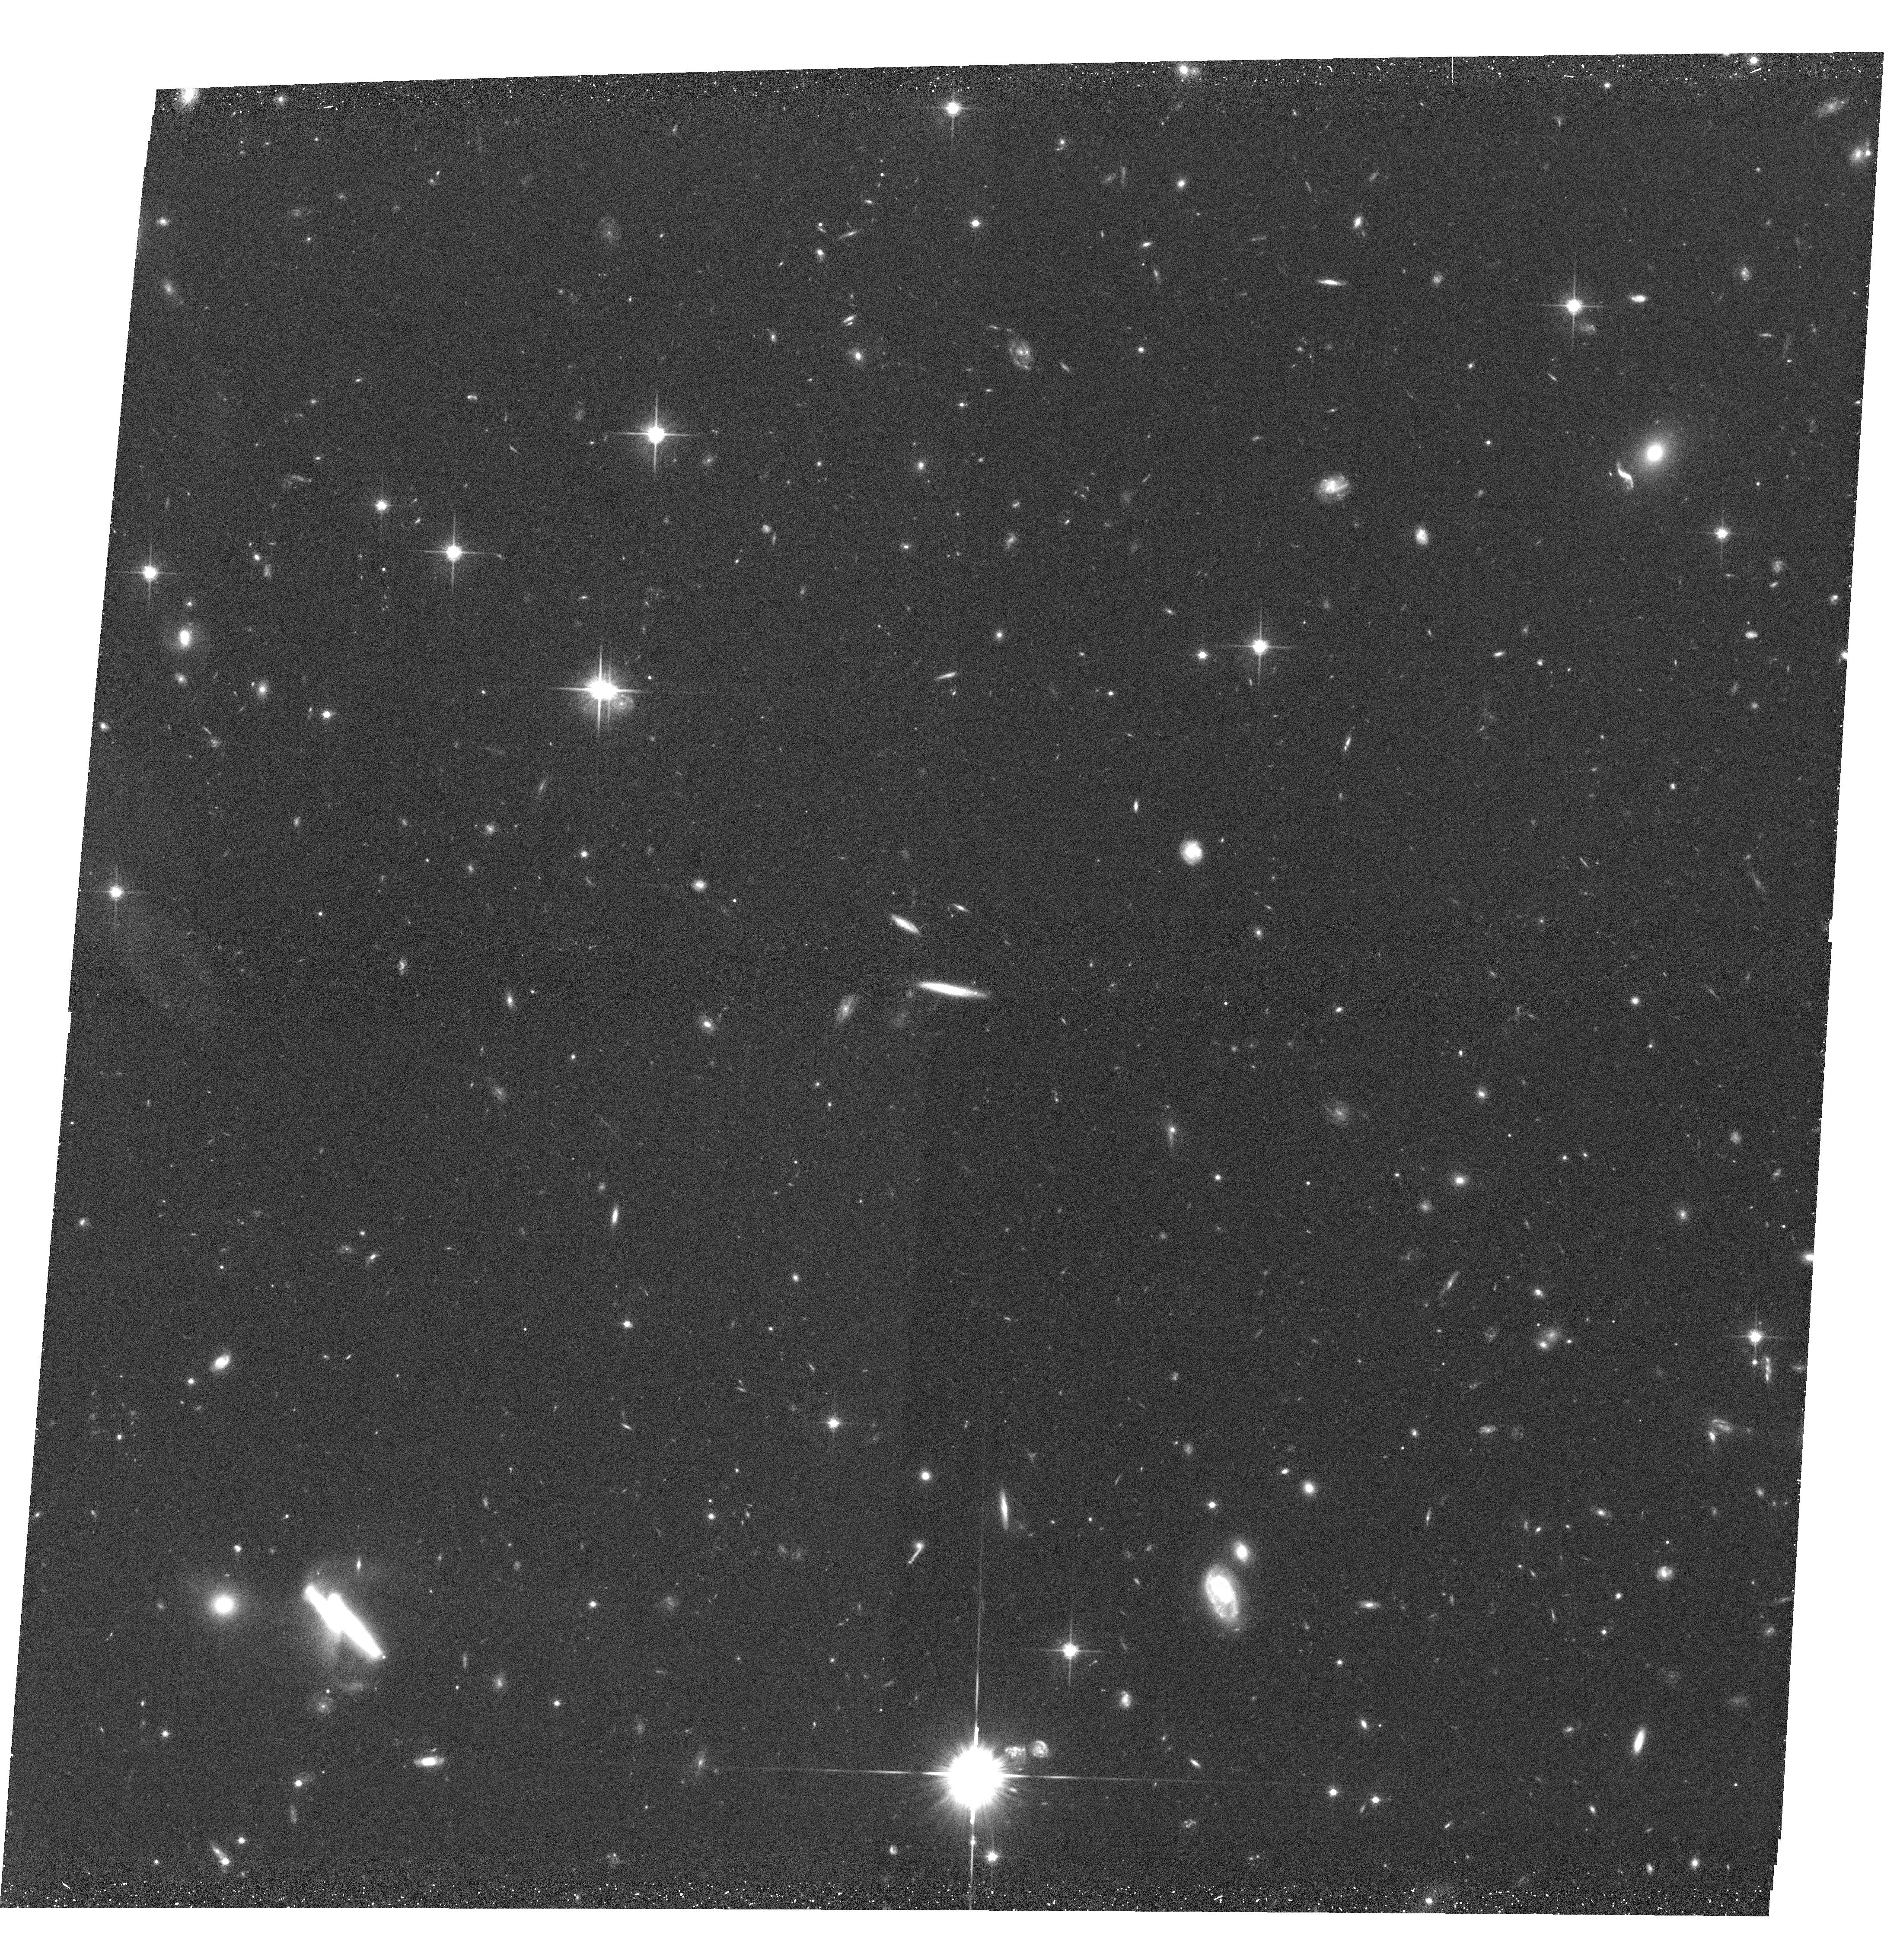
Target: SC1604+4318-POS14. Instrument: ACS/WFC. Filter: F814W. Exposure: 33 min. Observation ID: hst_11003_14_acs_wfc_f814w_j9sw14

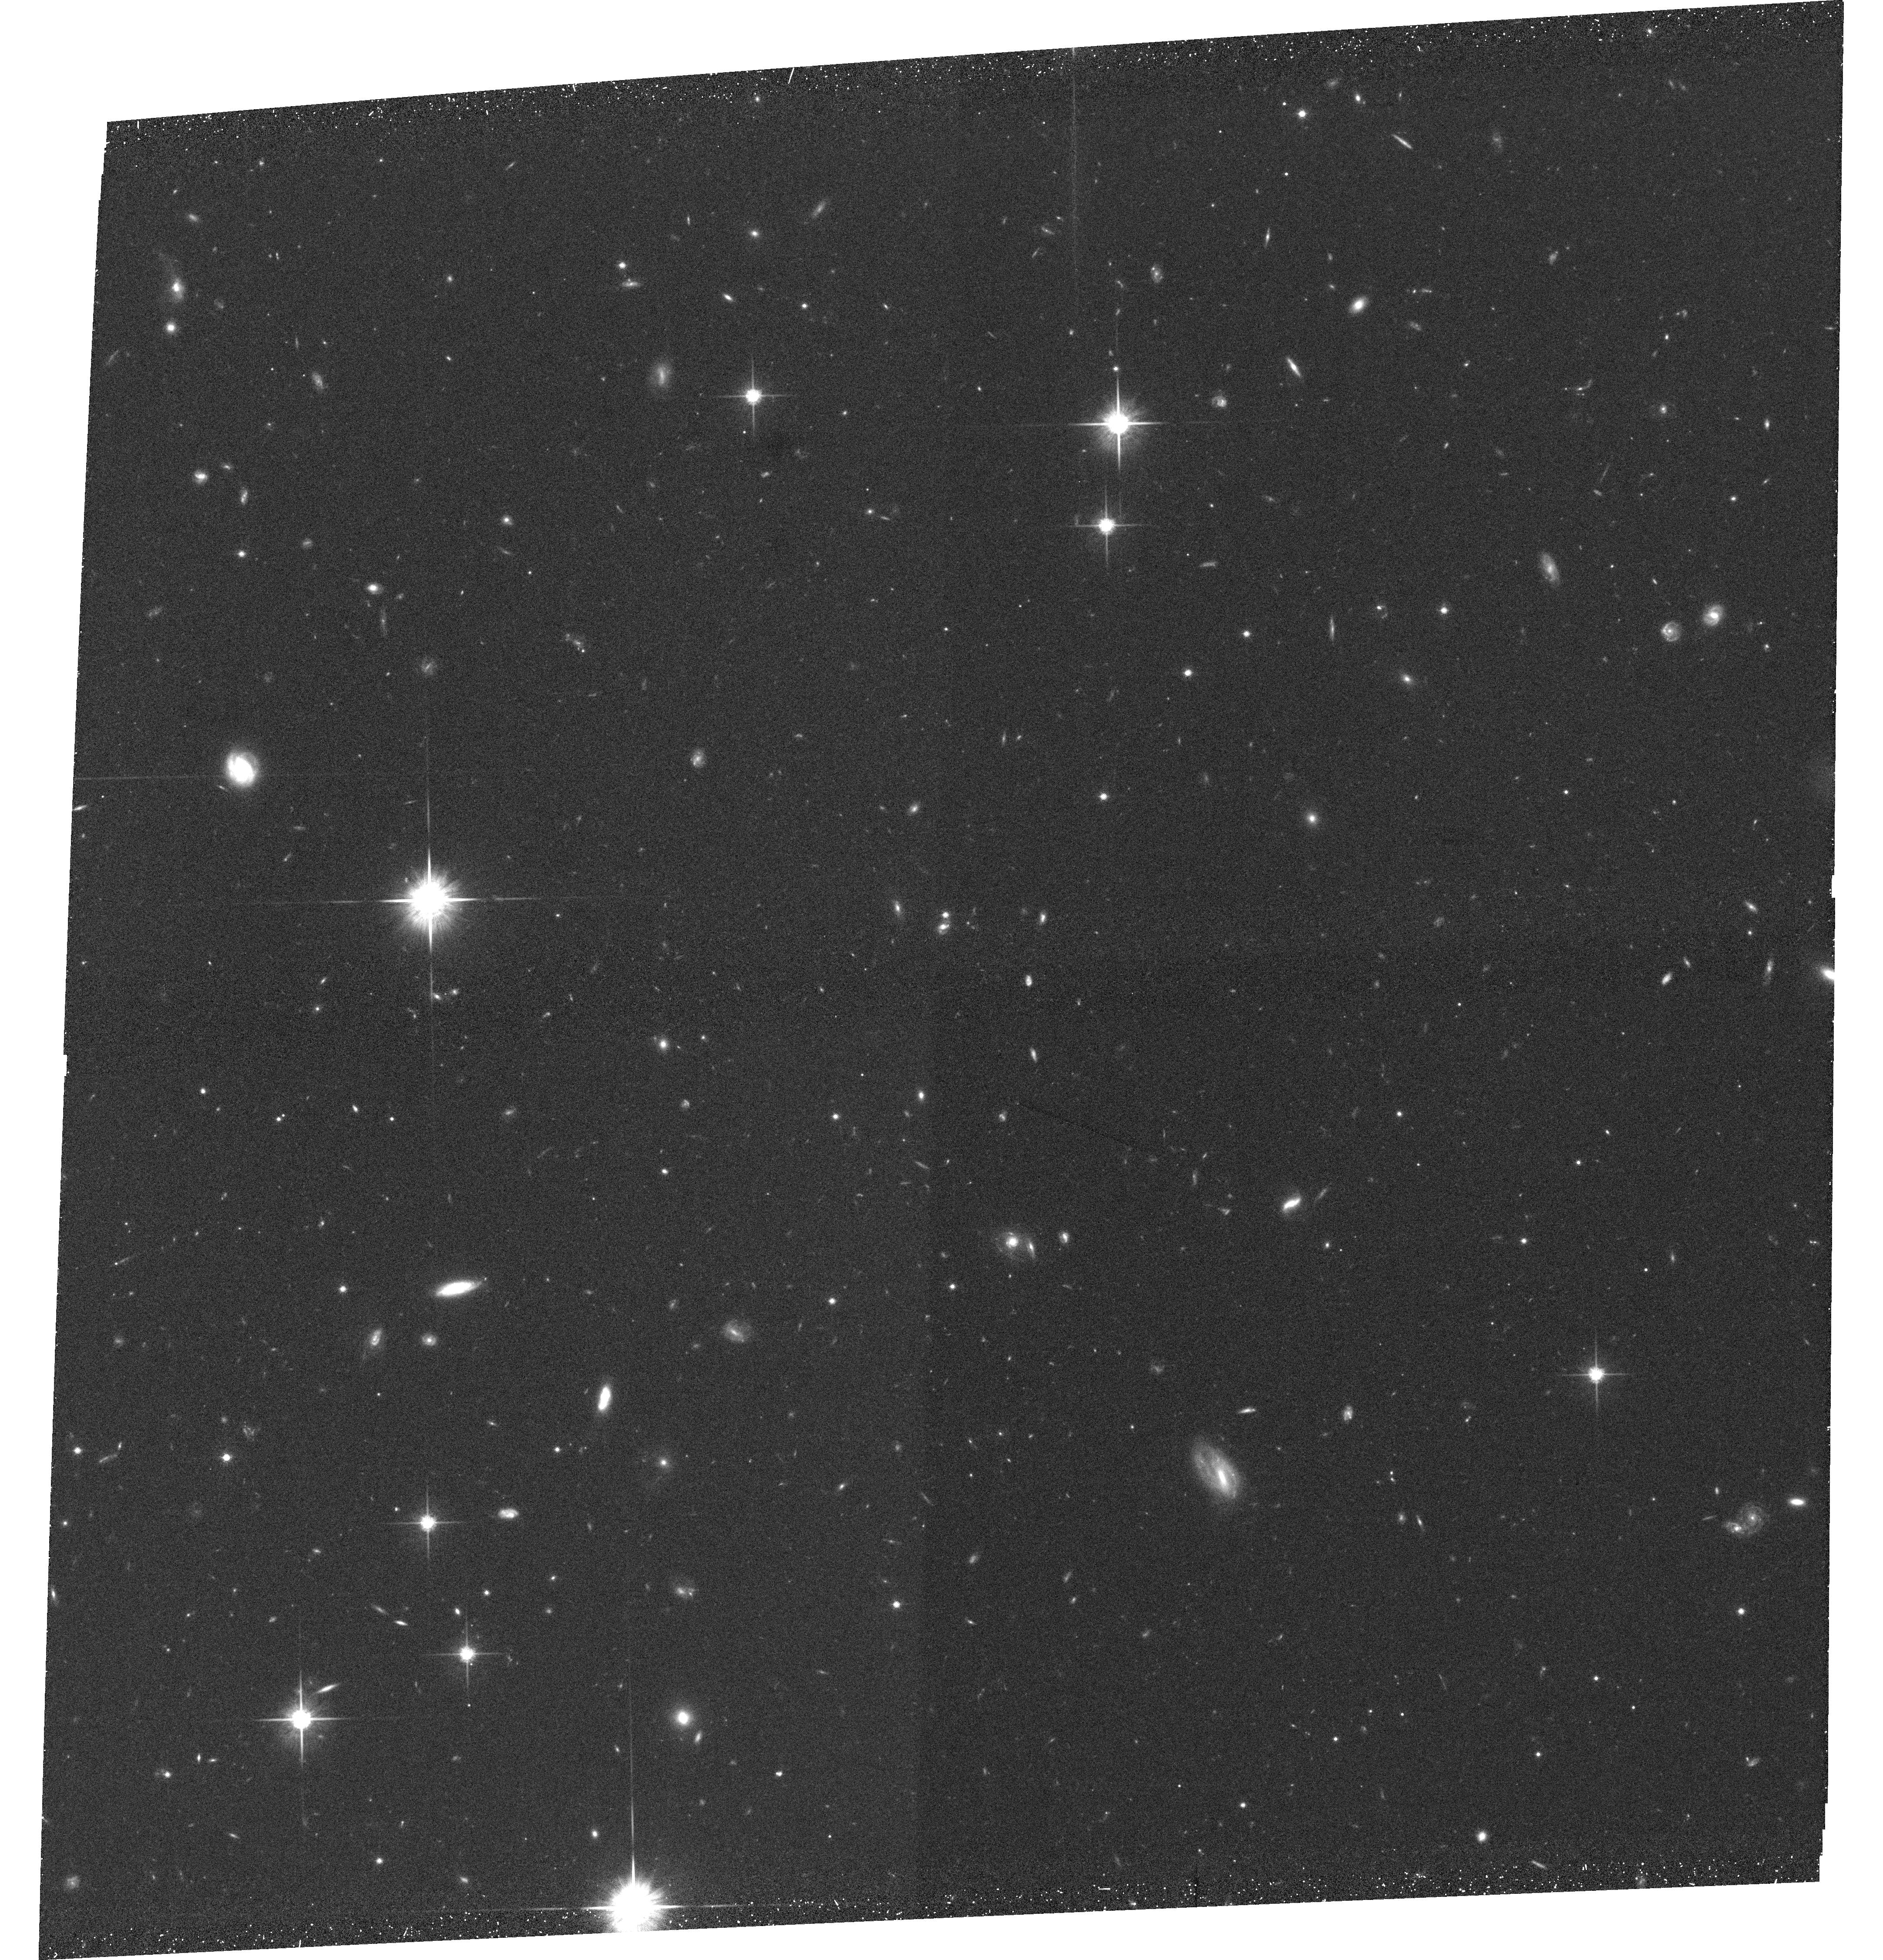
Target: SC1604+4318-POS2. Instrument: ACS/WFC. Filter: F814W. Exposure: 33 min. Observation ID: hst_11003_02_acs_wfc_f814w_j9sw02

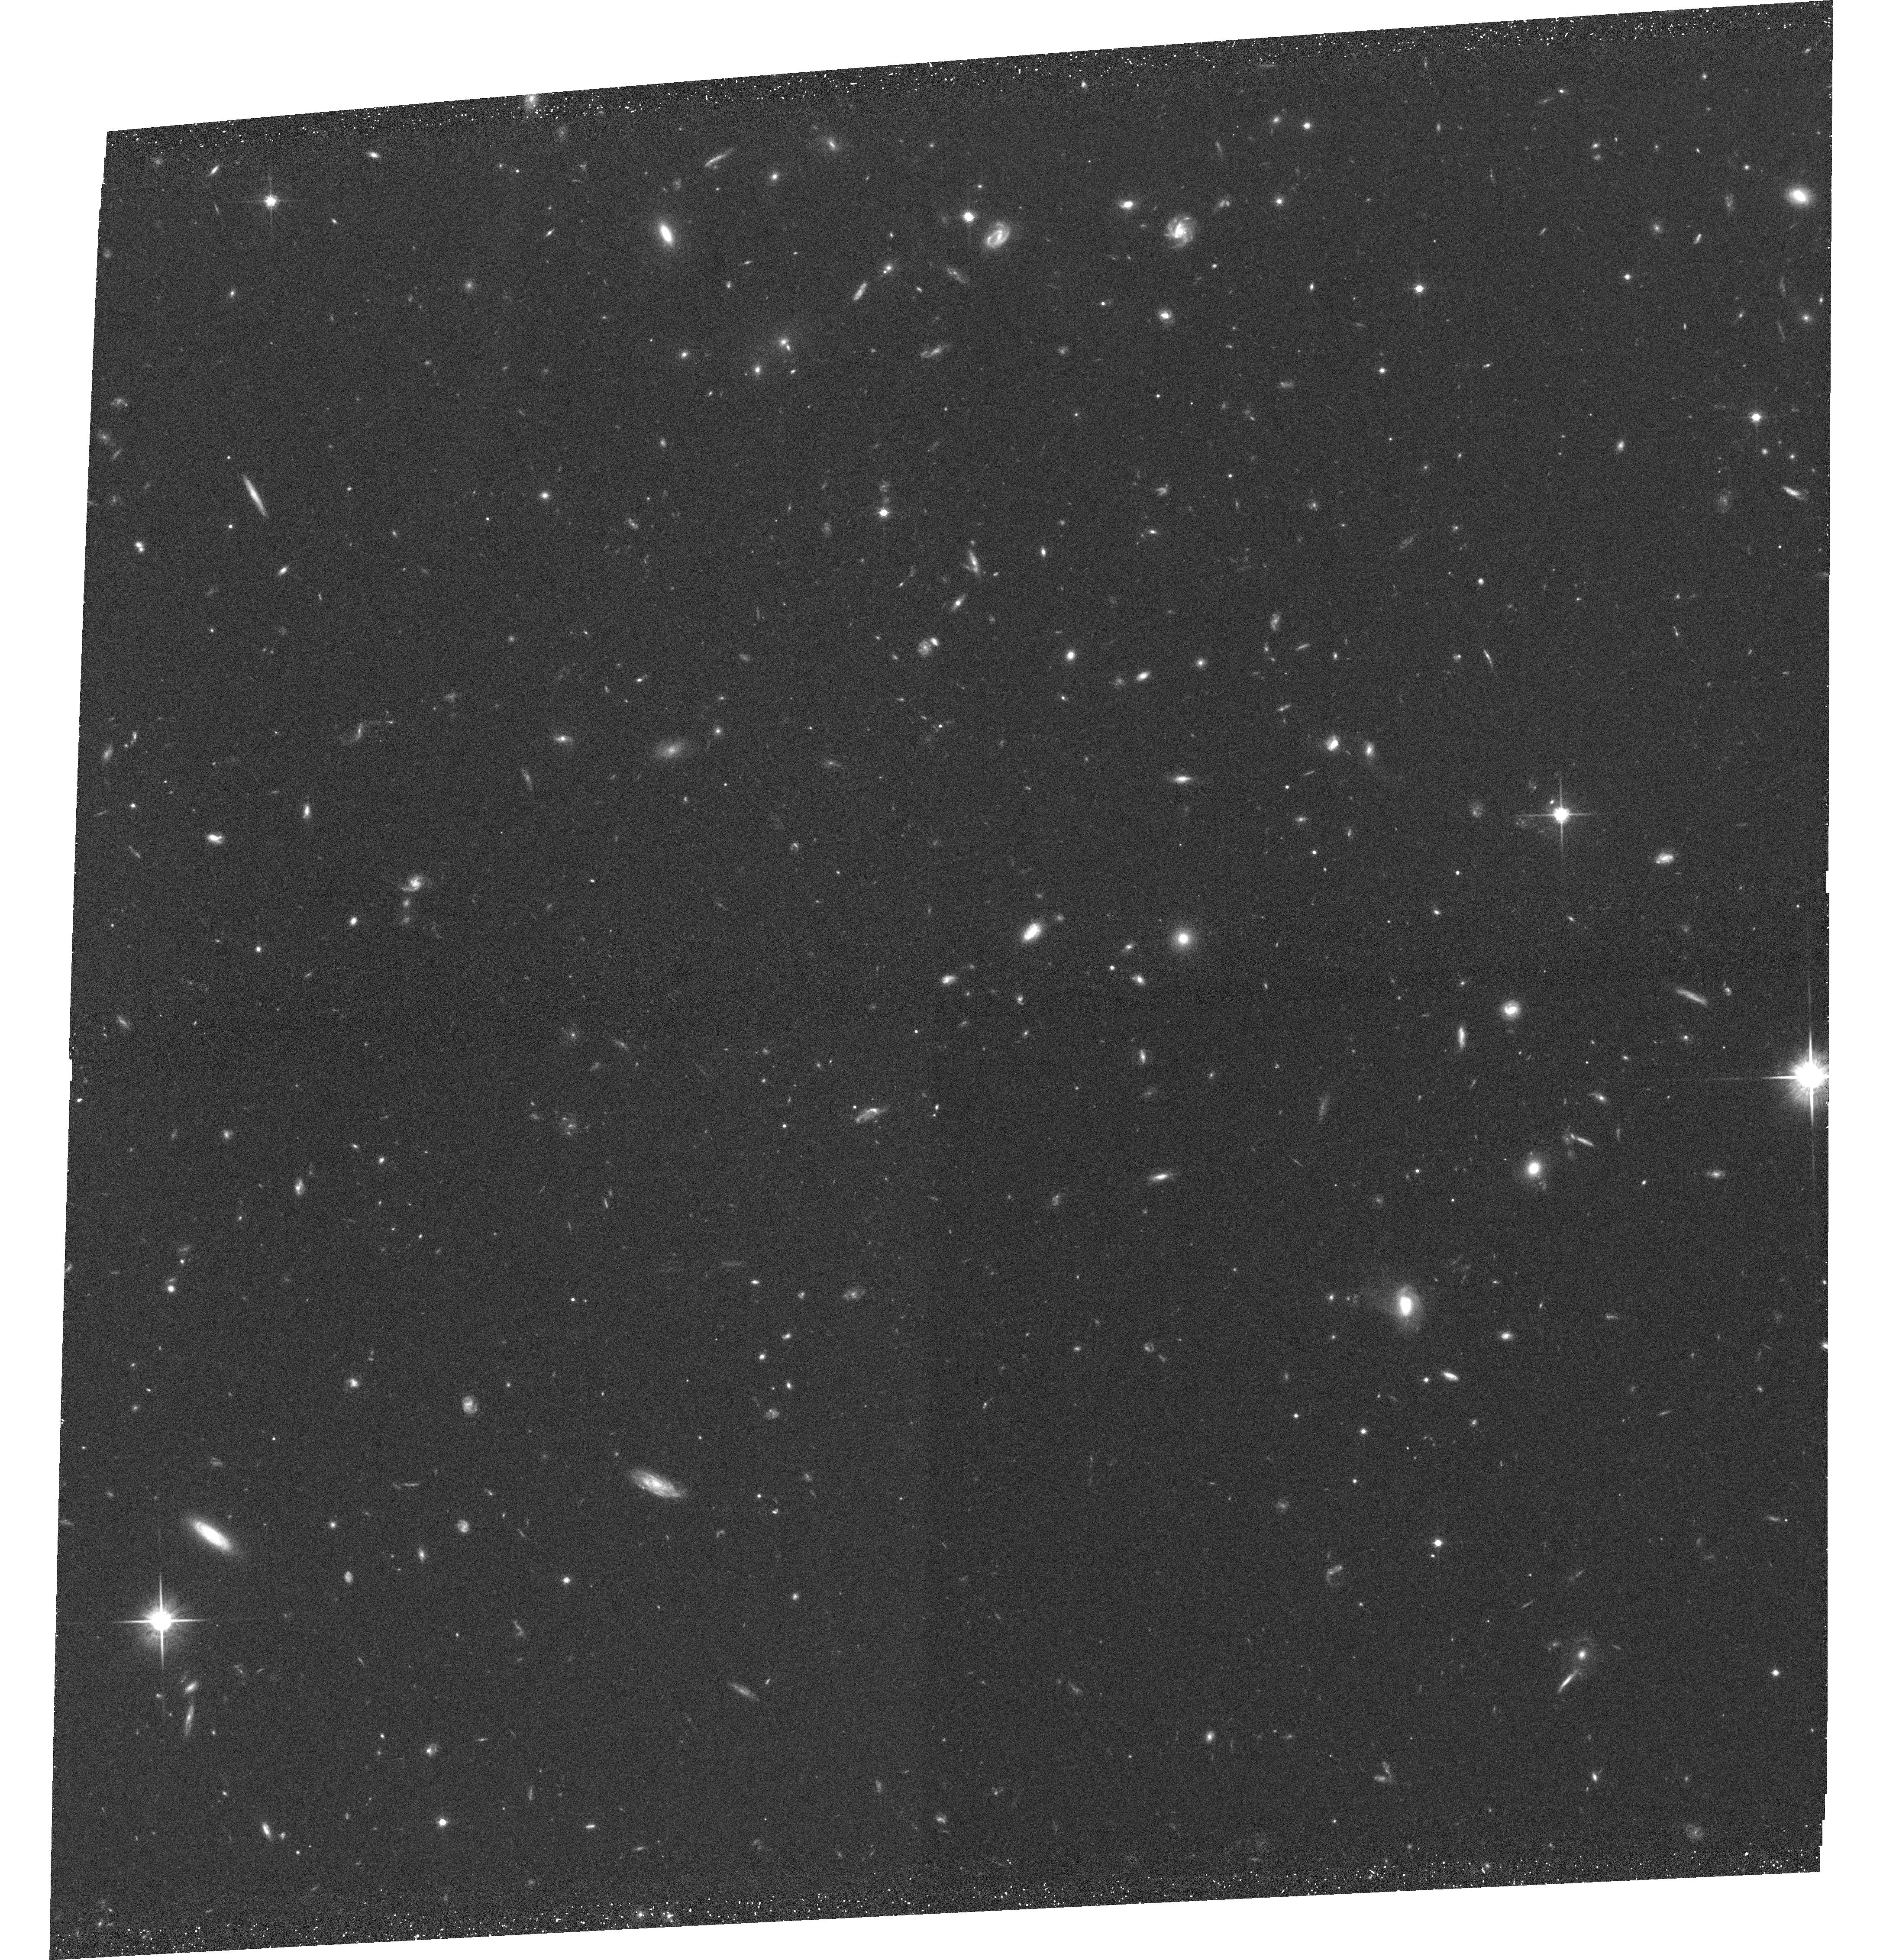
Target: SC1604+4318-POS7. Instrument: ACS/WFC. Filter: F814W. Exposure: 33 min. Observation ID: hst_11003_07_acs_wfc_f814w_j9sw07

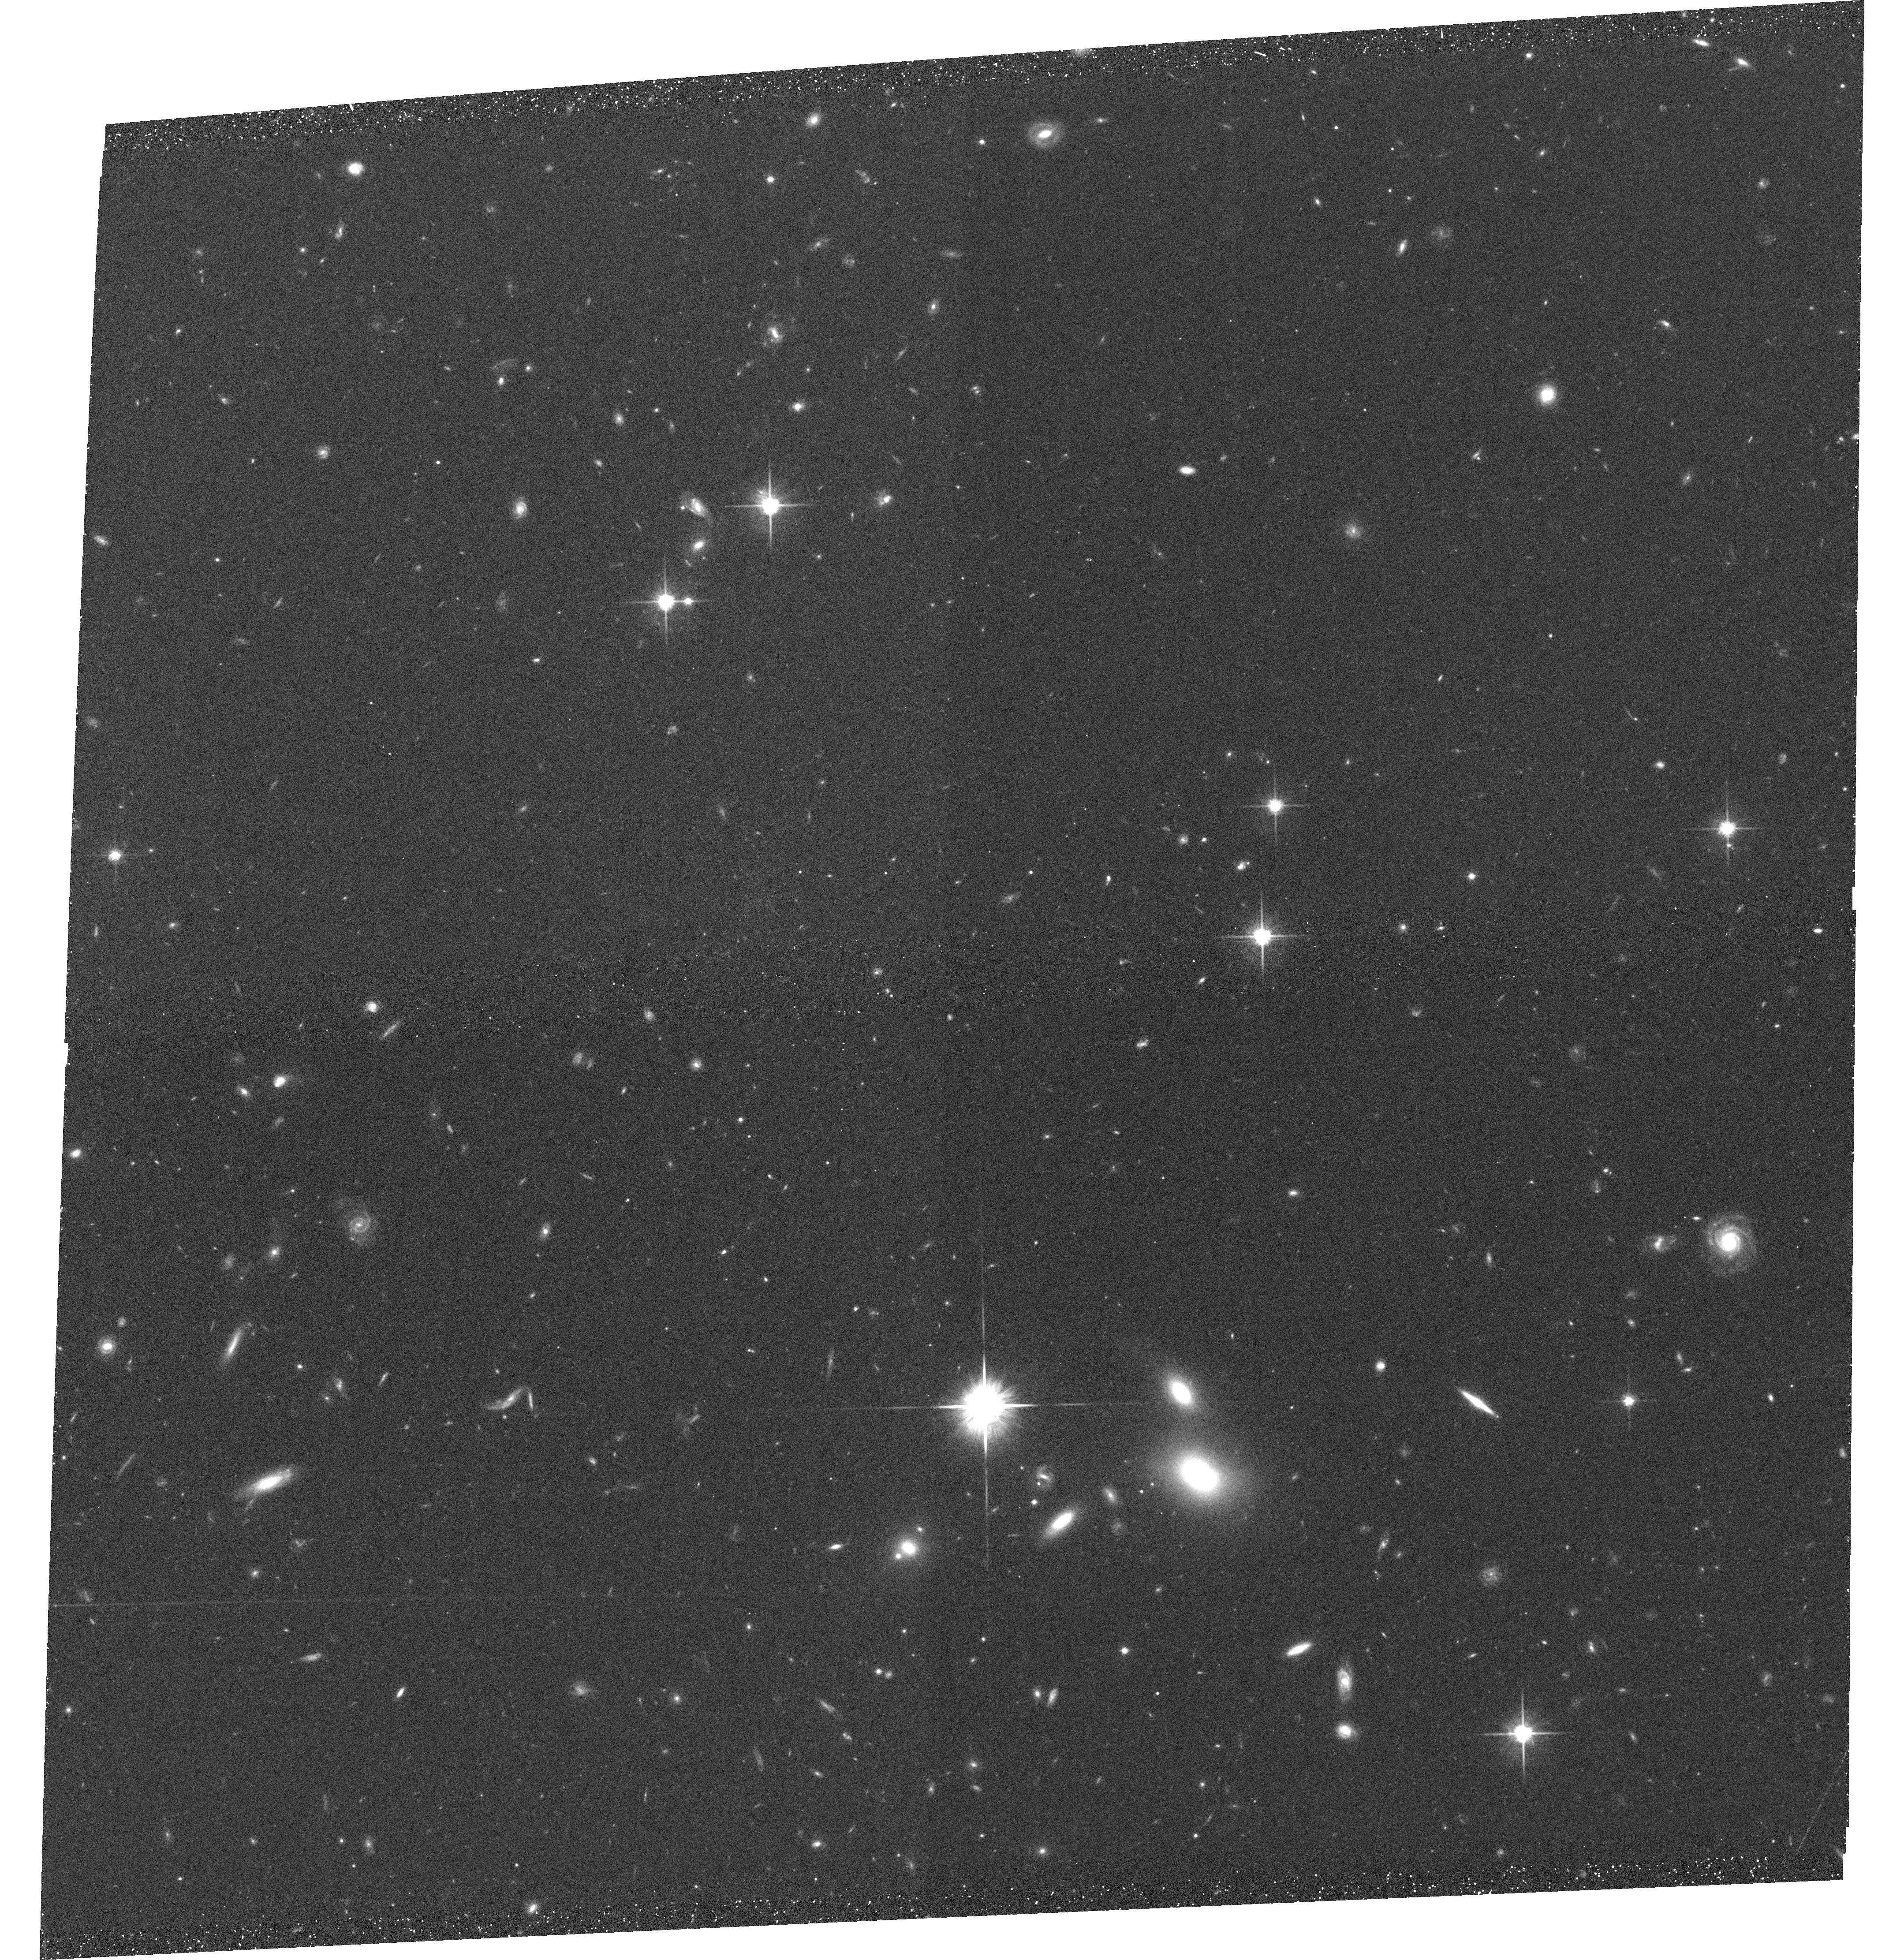
Target: SC1604+4318-POS8. Instrument: ACS/WFC. Filter: F814W. Exposure: 25 min. Observation ID: hst_11003_08_acs_wfc_f814w_j9sw08

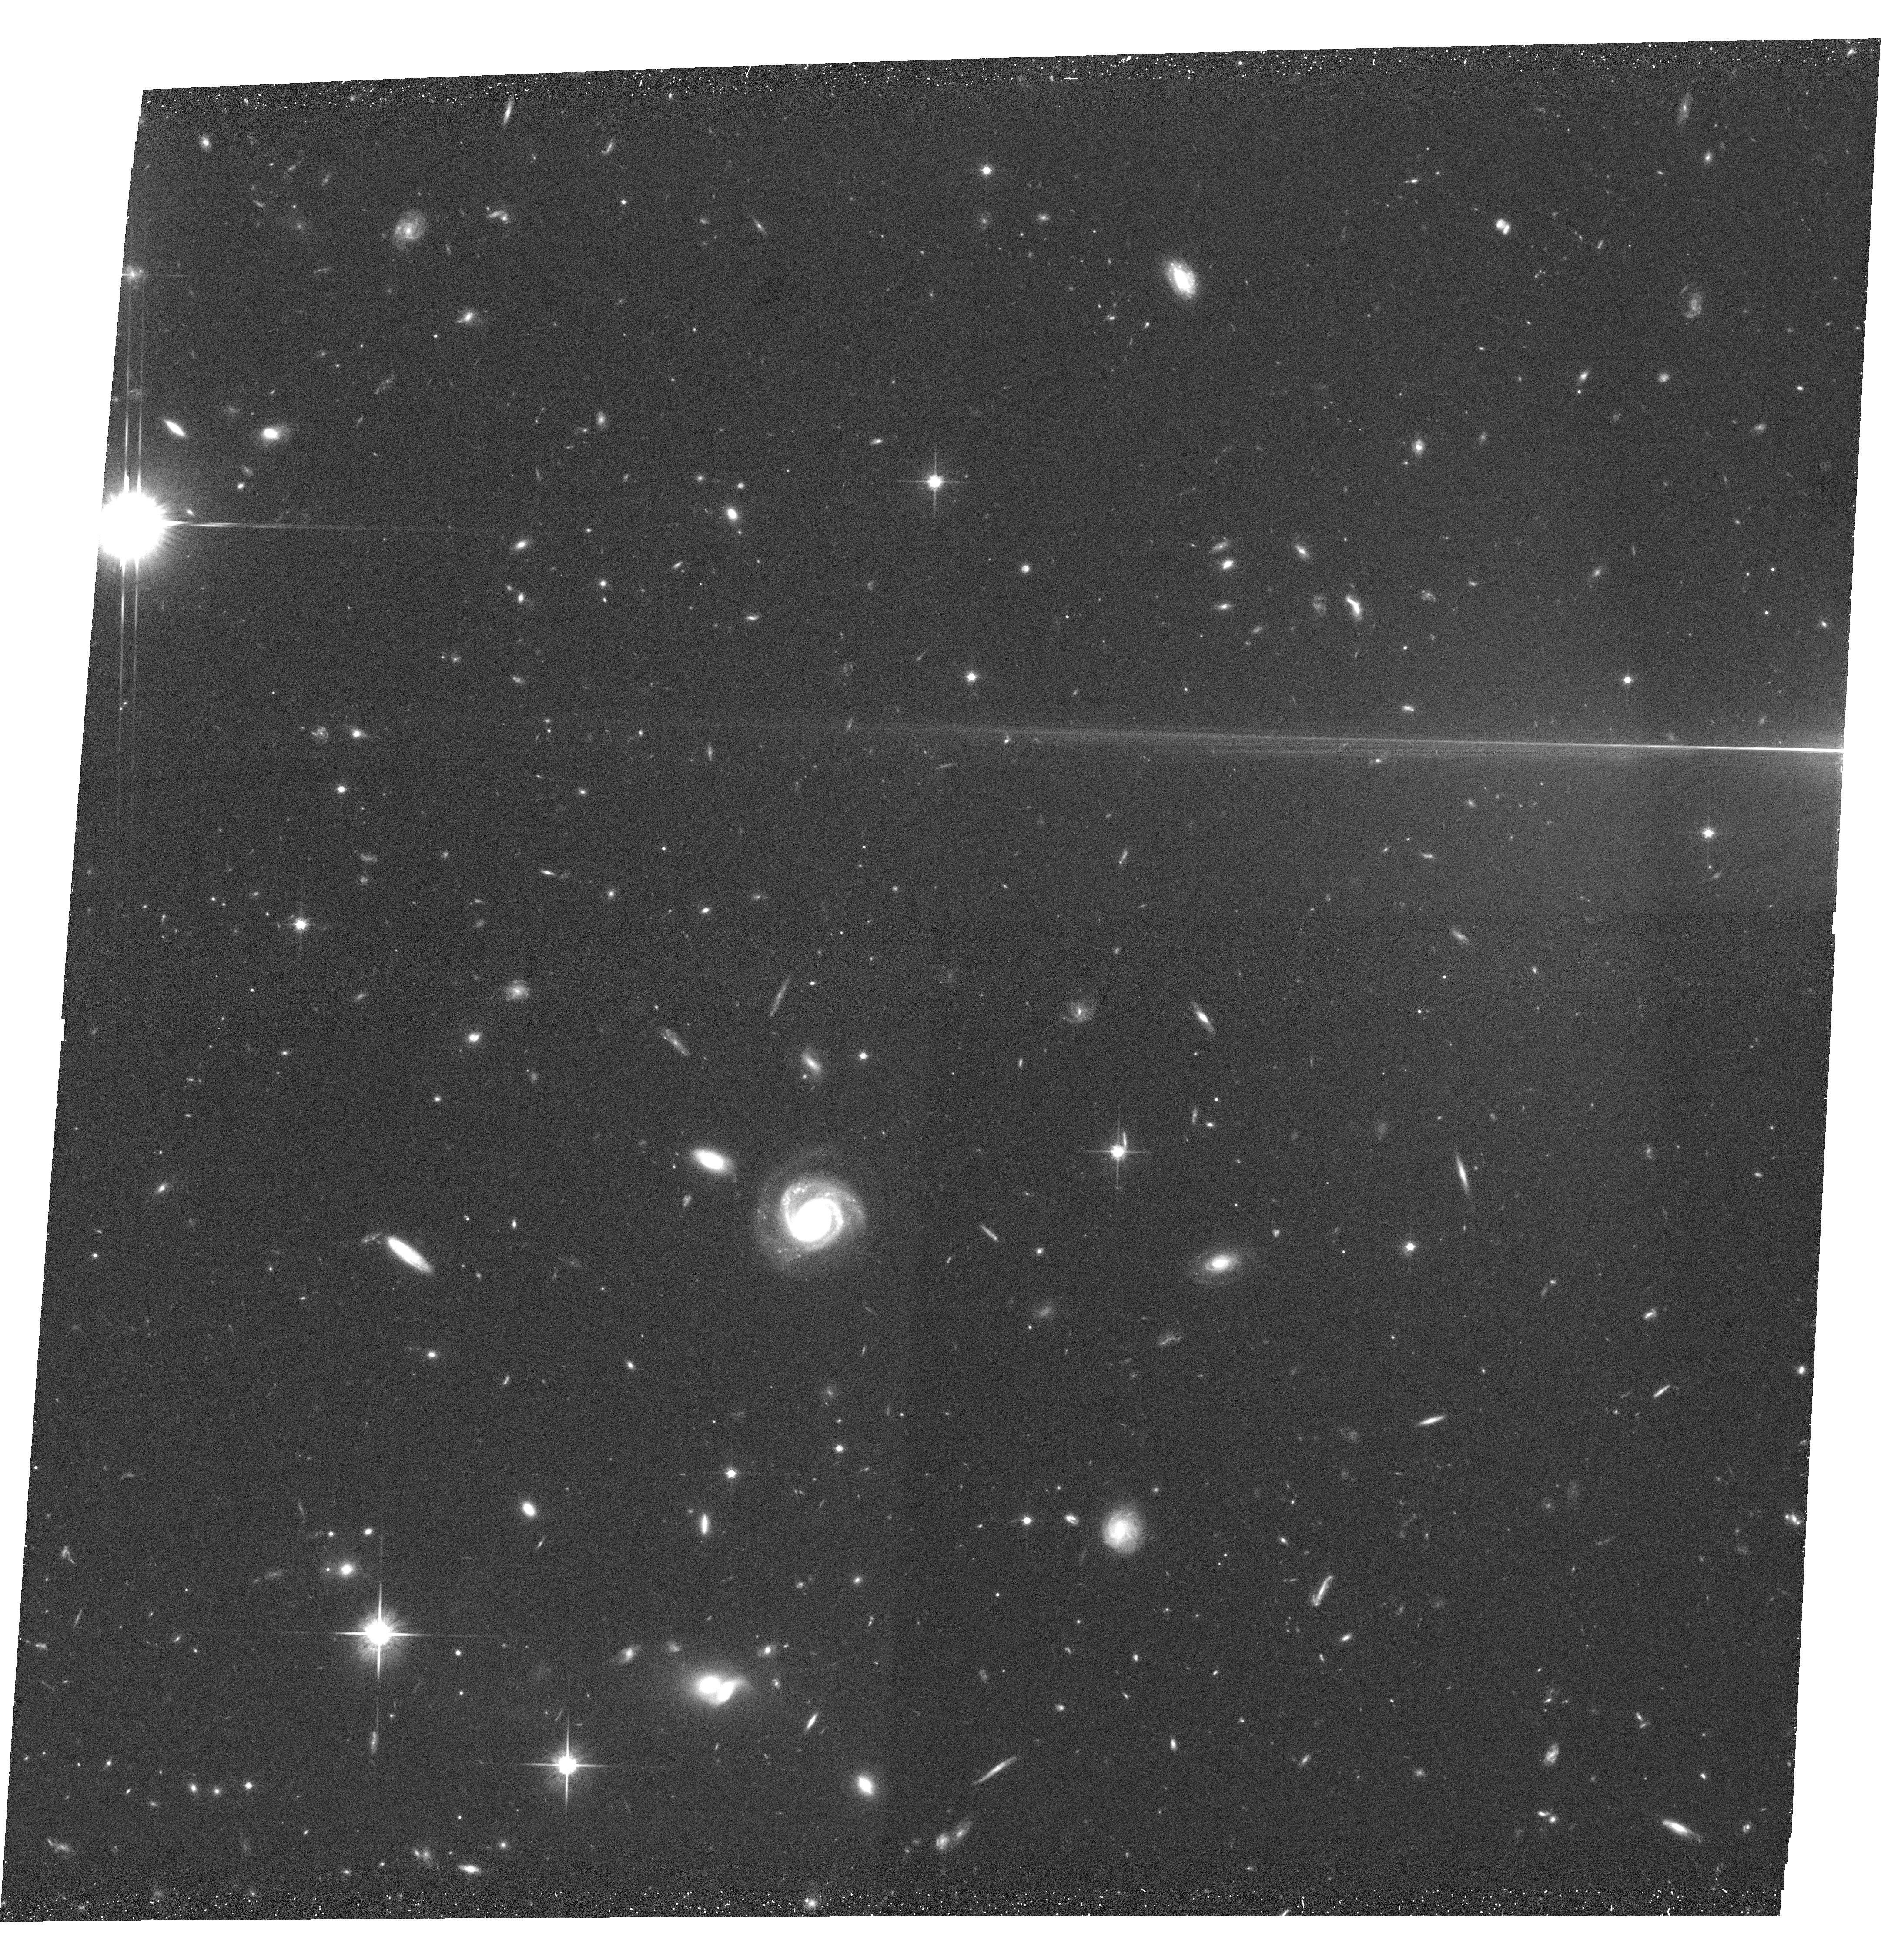
Target: SC1604+4318-POS13. Instrument: ACS/WFC. Filter: F814W. Exposure: 33 min. Observation ID: hst_11003_13_acs_wfc_f814w_j9sw13

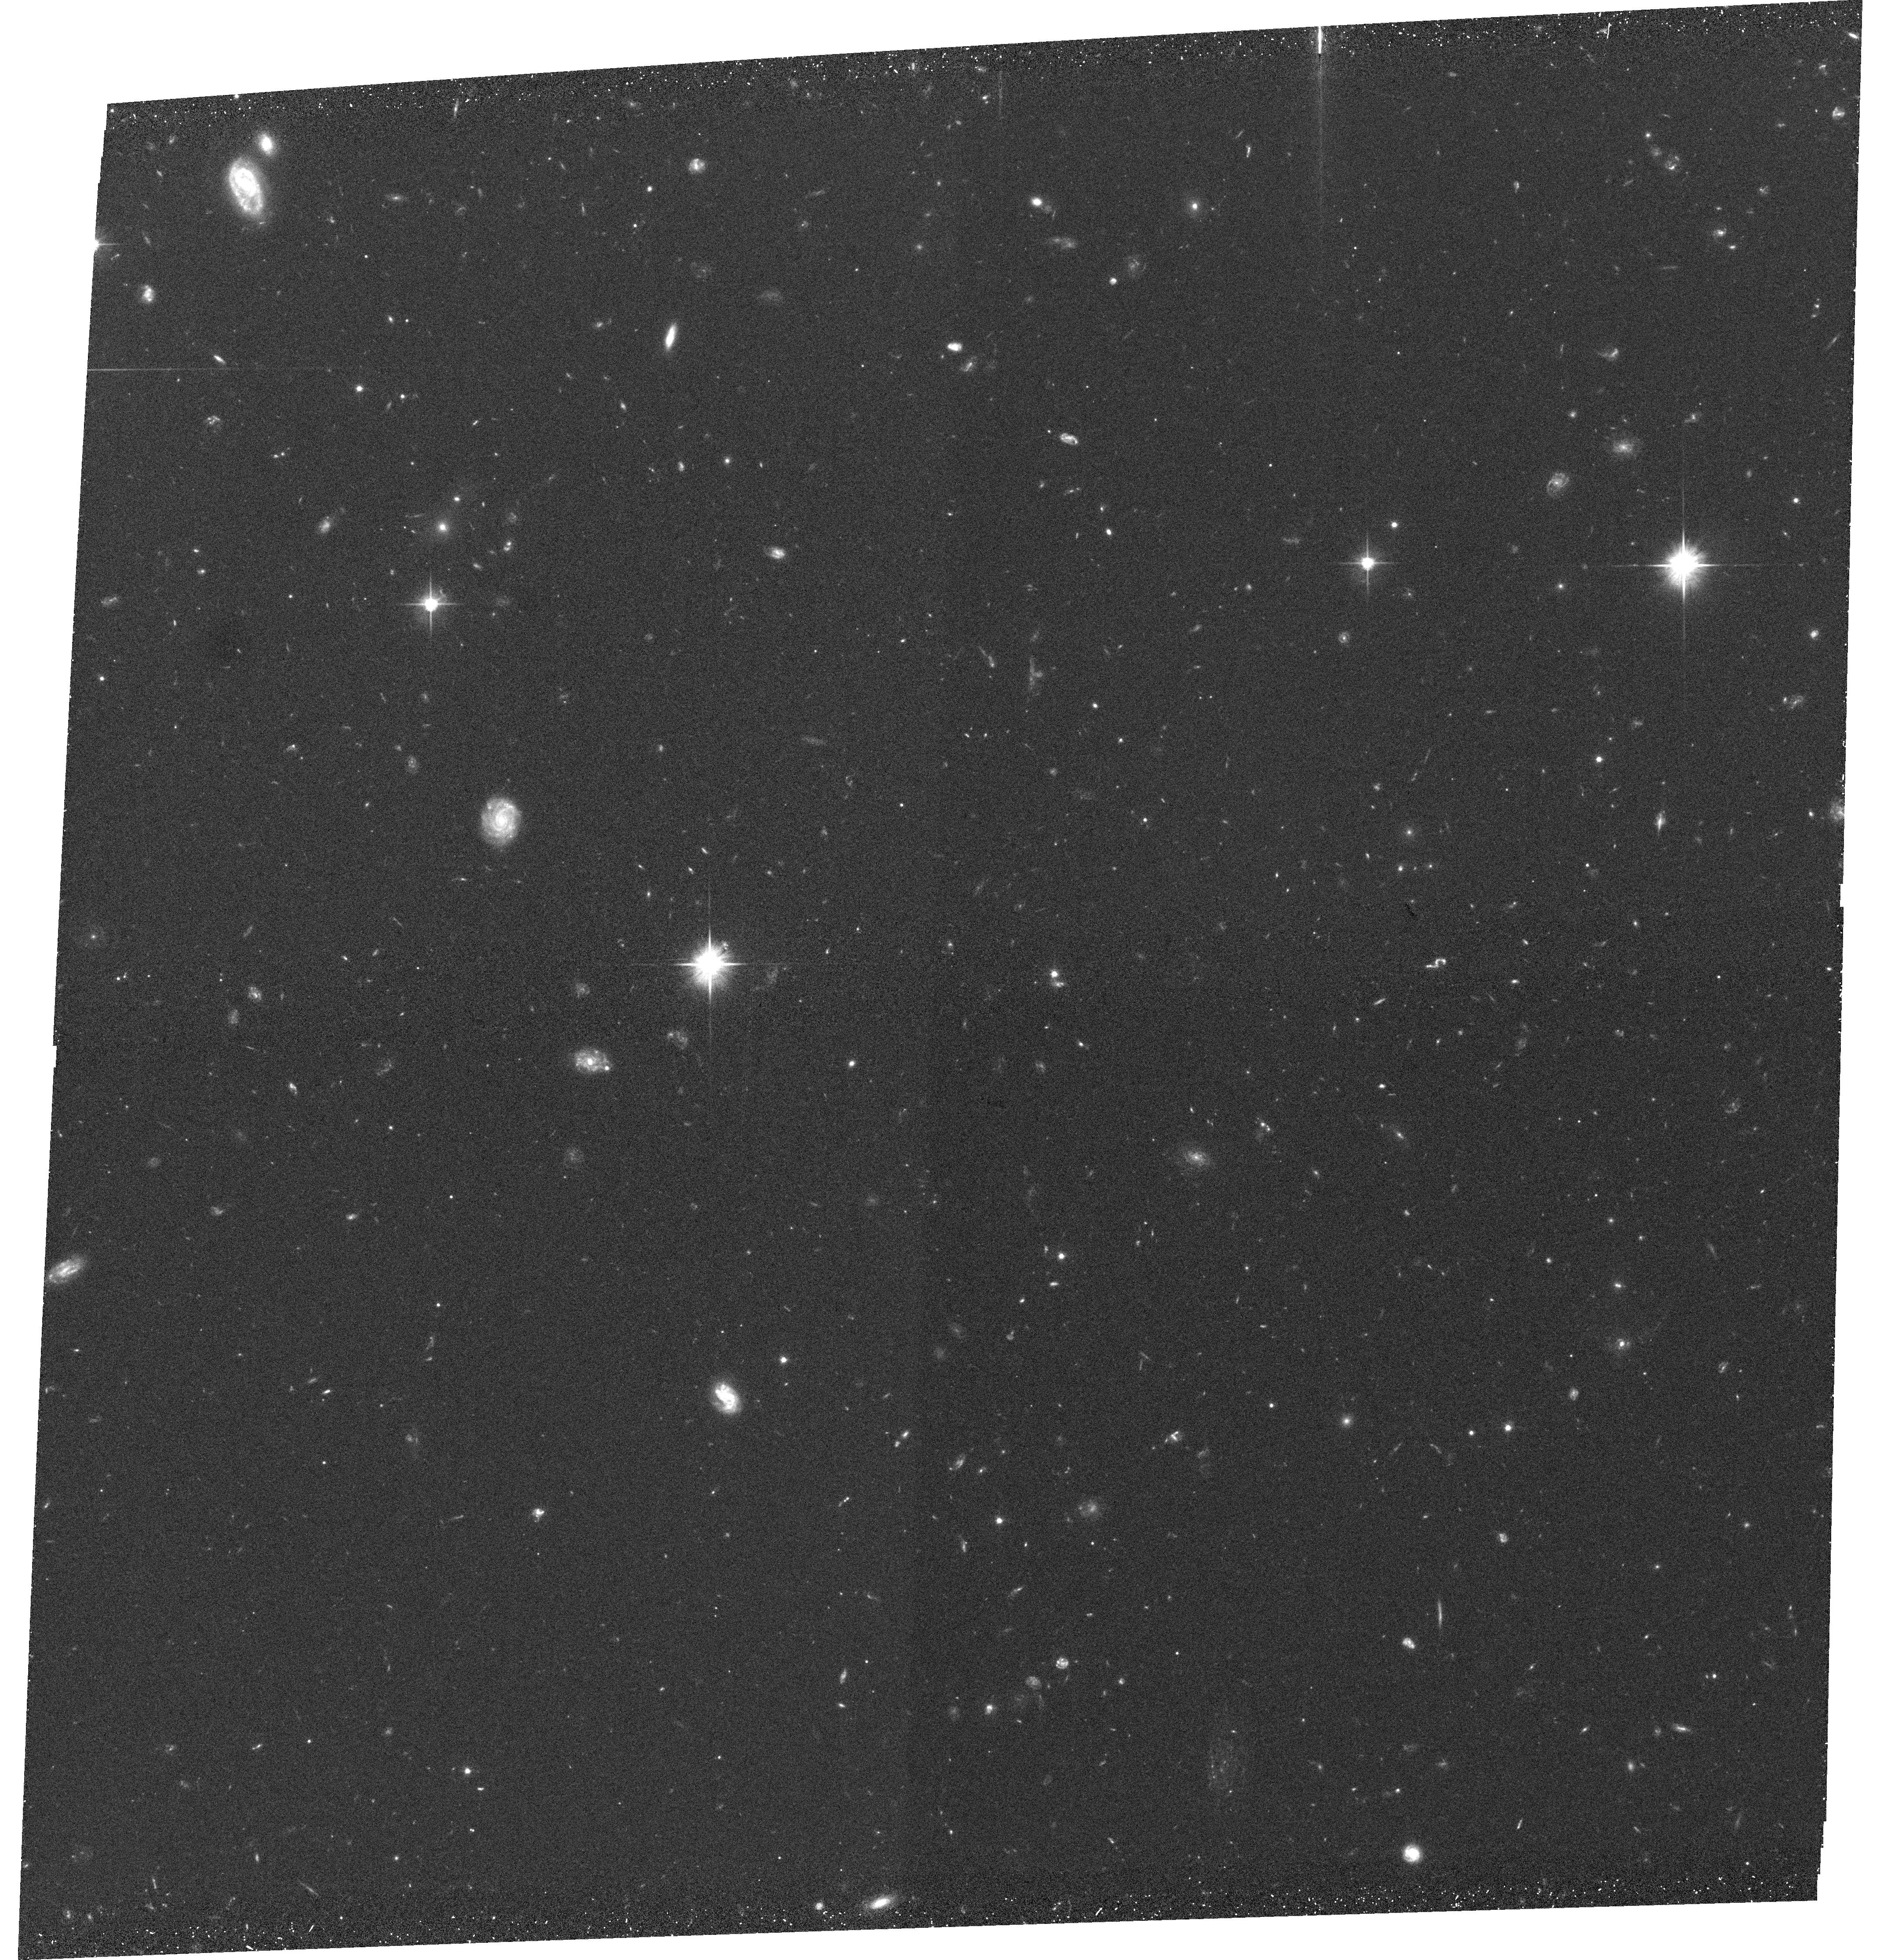
Target: SC1604+4318-POS10. Instrument: ACS/WFC. Filter: F606W. Exposure: 33 min. Observation ID: hst_11003_10_acs_wfc_f606w_j9sw10

Mixing It Up : Gas, Stars, Starbirth, and AGN in a Supercluster at z = 0.9 (PI: Lubin, Lori M.)

We propose a joint Spitzer/HST program to map the best-studied large scale structure at high redshift -- a massive twelve-cluster supercluster at z = 0.9 which extends 15 Mpc x 100 Mpc. Because clusters are actively forming at this redshift, and significant evolution has already been observed in their galaxy populations, this survey will provide the crucial link between large scale structure and galaxy-scale physics. The supercluster is already the subject of a multi-faceted program including (1) deep r'i'z'K imaging from the Palomar 5-m to measure optical/near-IR colors, (2) spectroscopy with DEIMOS on the Keck 10-m to measure stellar content, [OII] equivalent widths, and internal velocities for over 330 supercluster members, (3) high-angular-resolution Chandra and VLA observations to study the starburst and AGN populations, and (4) an 80 ksec XMM observation to quantify the cluster gas properties and the amount of diffuse emission from the low-density filaments. The proposed 3.6-24 micron mapping is an essential complement to this program because it provides more accurate measures of stellar mass, star formation rate, and nuclear/starburst activity across the entire structure. The ACS observations will provide equal detail on galaxy structural properties and morphology. Together, the deep mid-infrared observations and the high-angular-resolution HST imagery (along with our coordinated ground and space-based data) will allow us to measure the stellar mass function, stellar population ages, and star formation rates over the full range of environmental densities; use galaxy morphology to determine what type of galaxies host AGN and which physical processes are responsible for gas-fueling events; quantify the IR/radio/X-ray correlations at z = 0.9; and determine the effect of large scale structure on the stellar and gas content of galaxies in the high-redshift Universe.